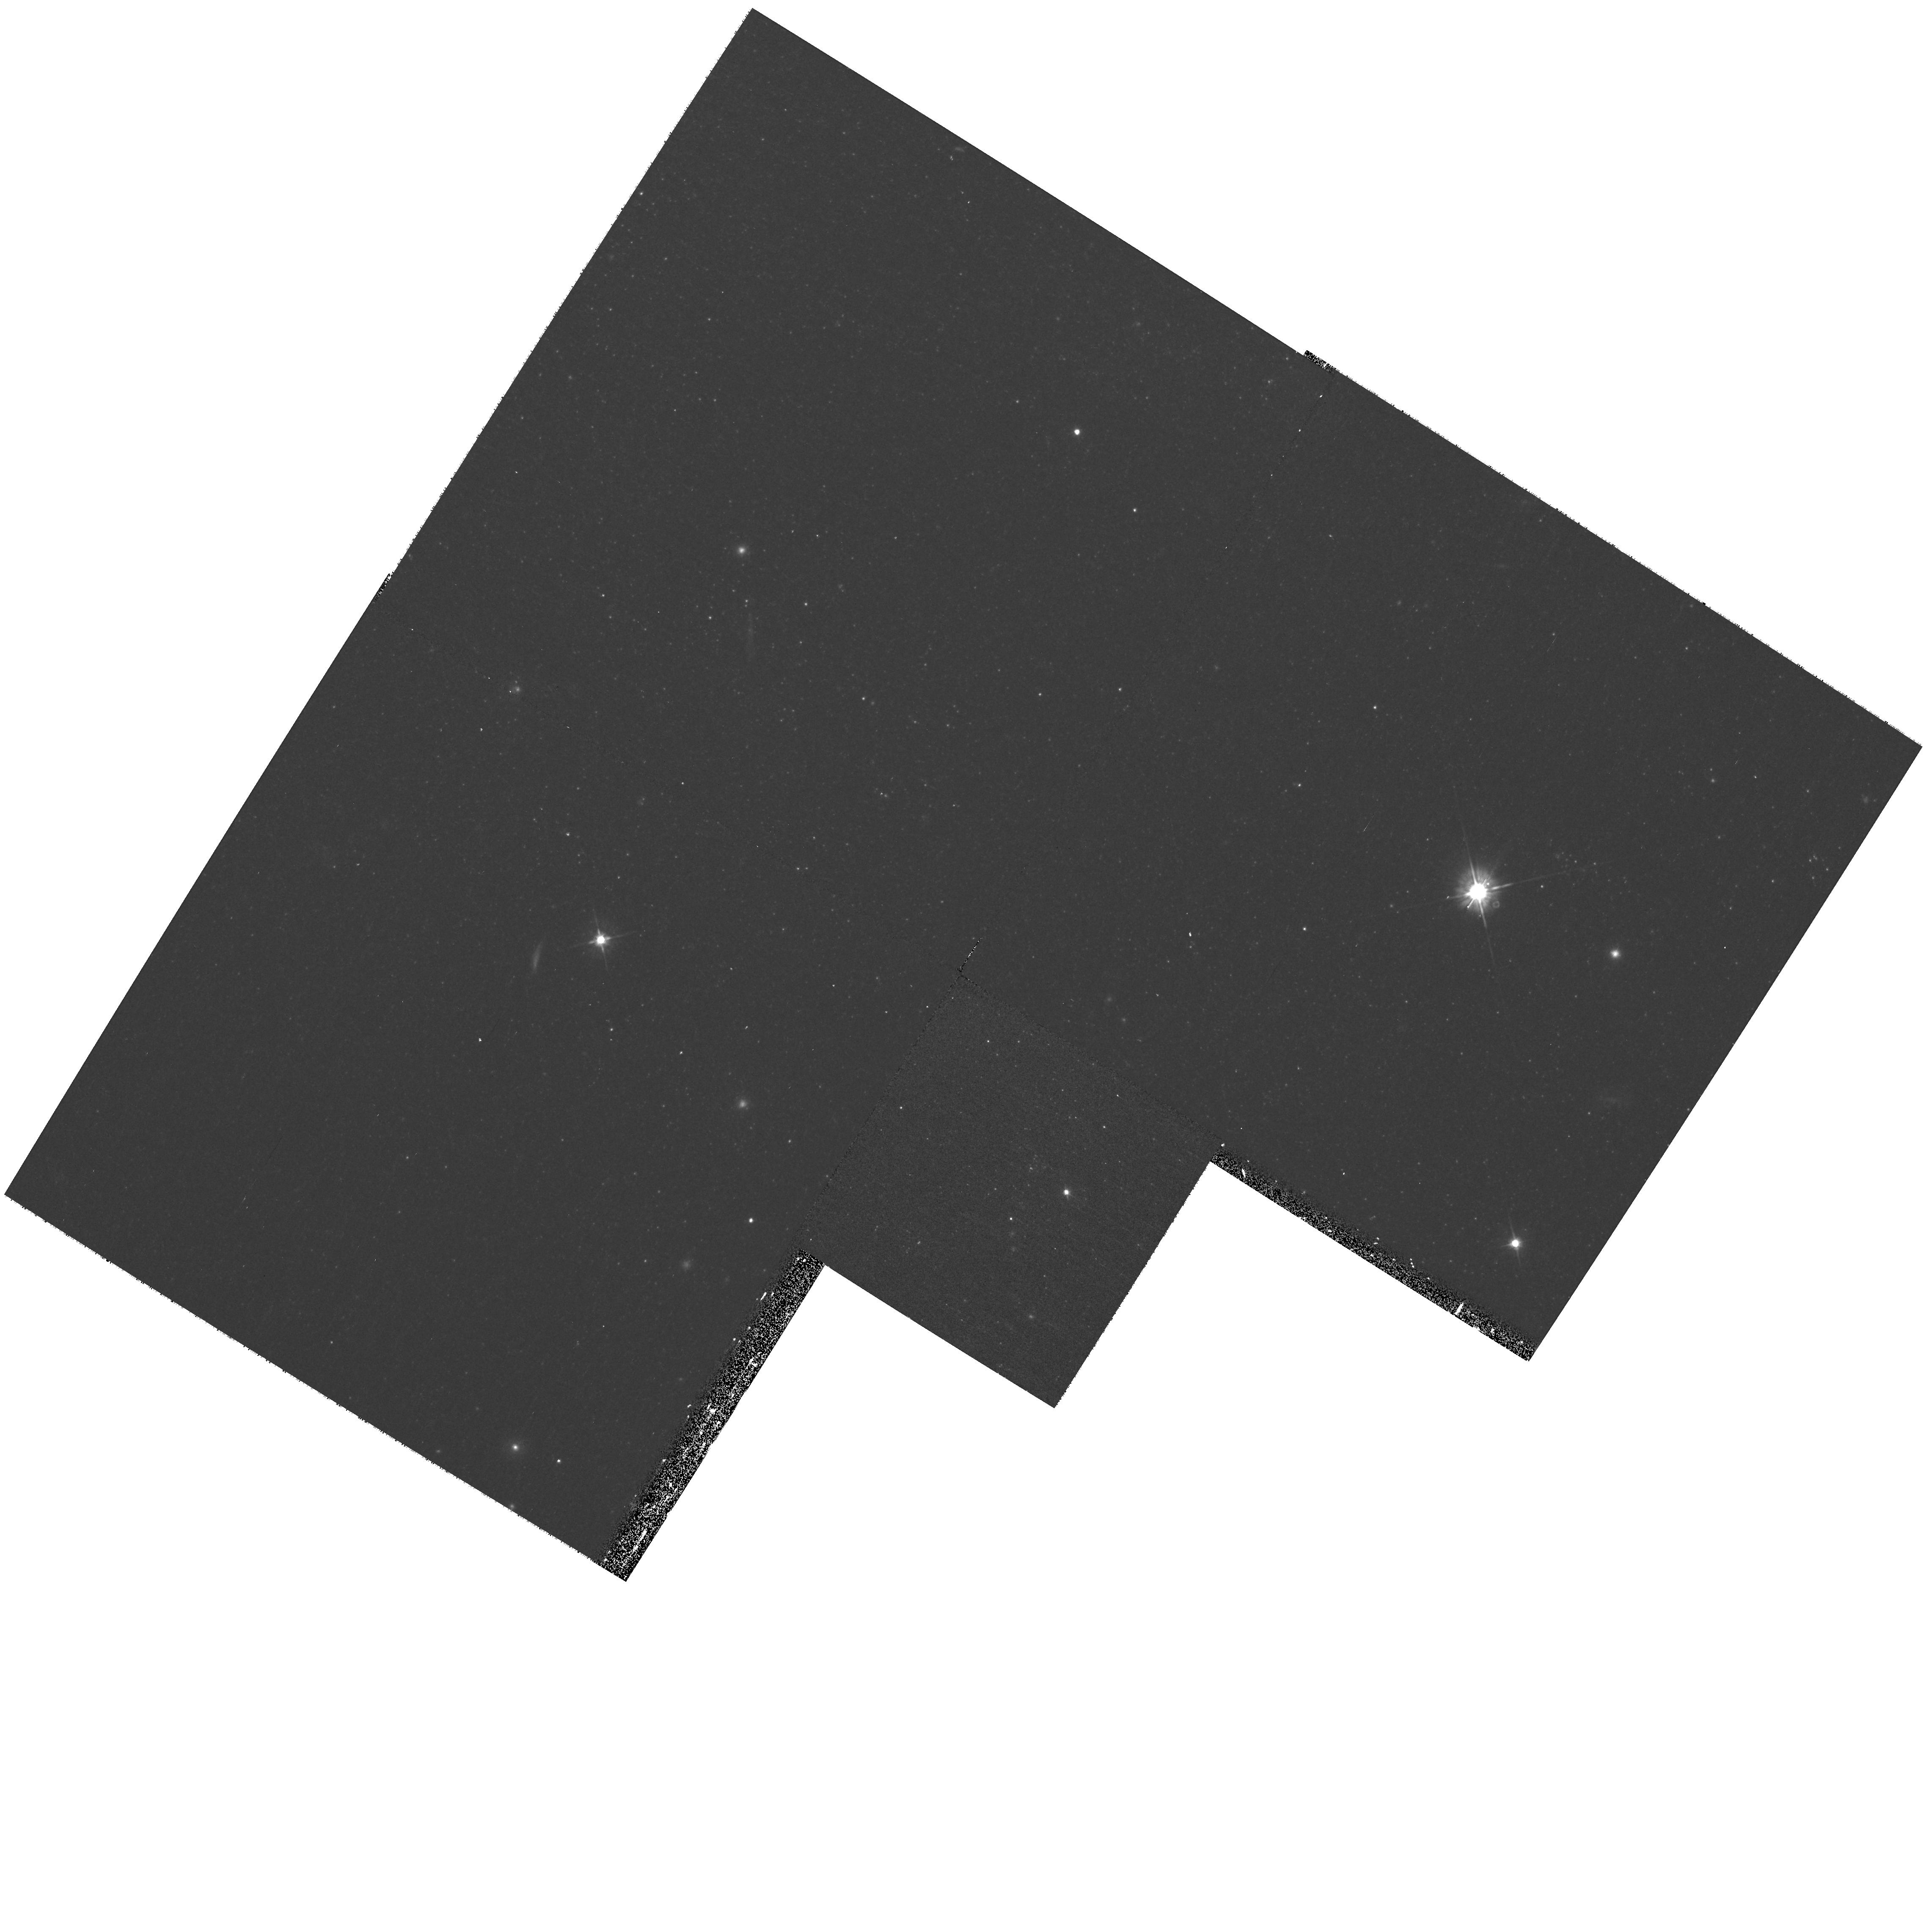
Target: NGC1313-X2
Instrument: WFPC2/PC
Filter: F555W
Exposure: 18 min
Observation ID: hst_11227_15_wfpc2_pc_f555w_u9zs15

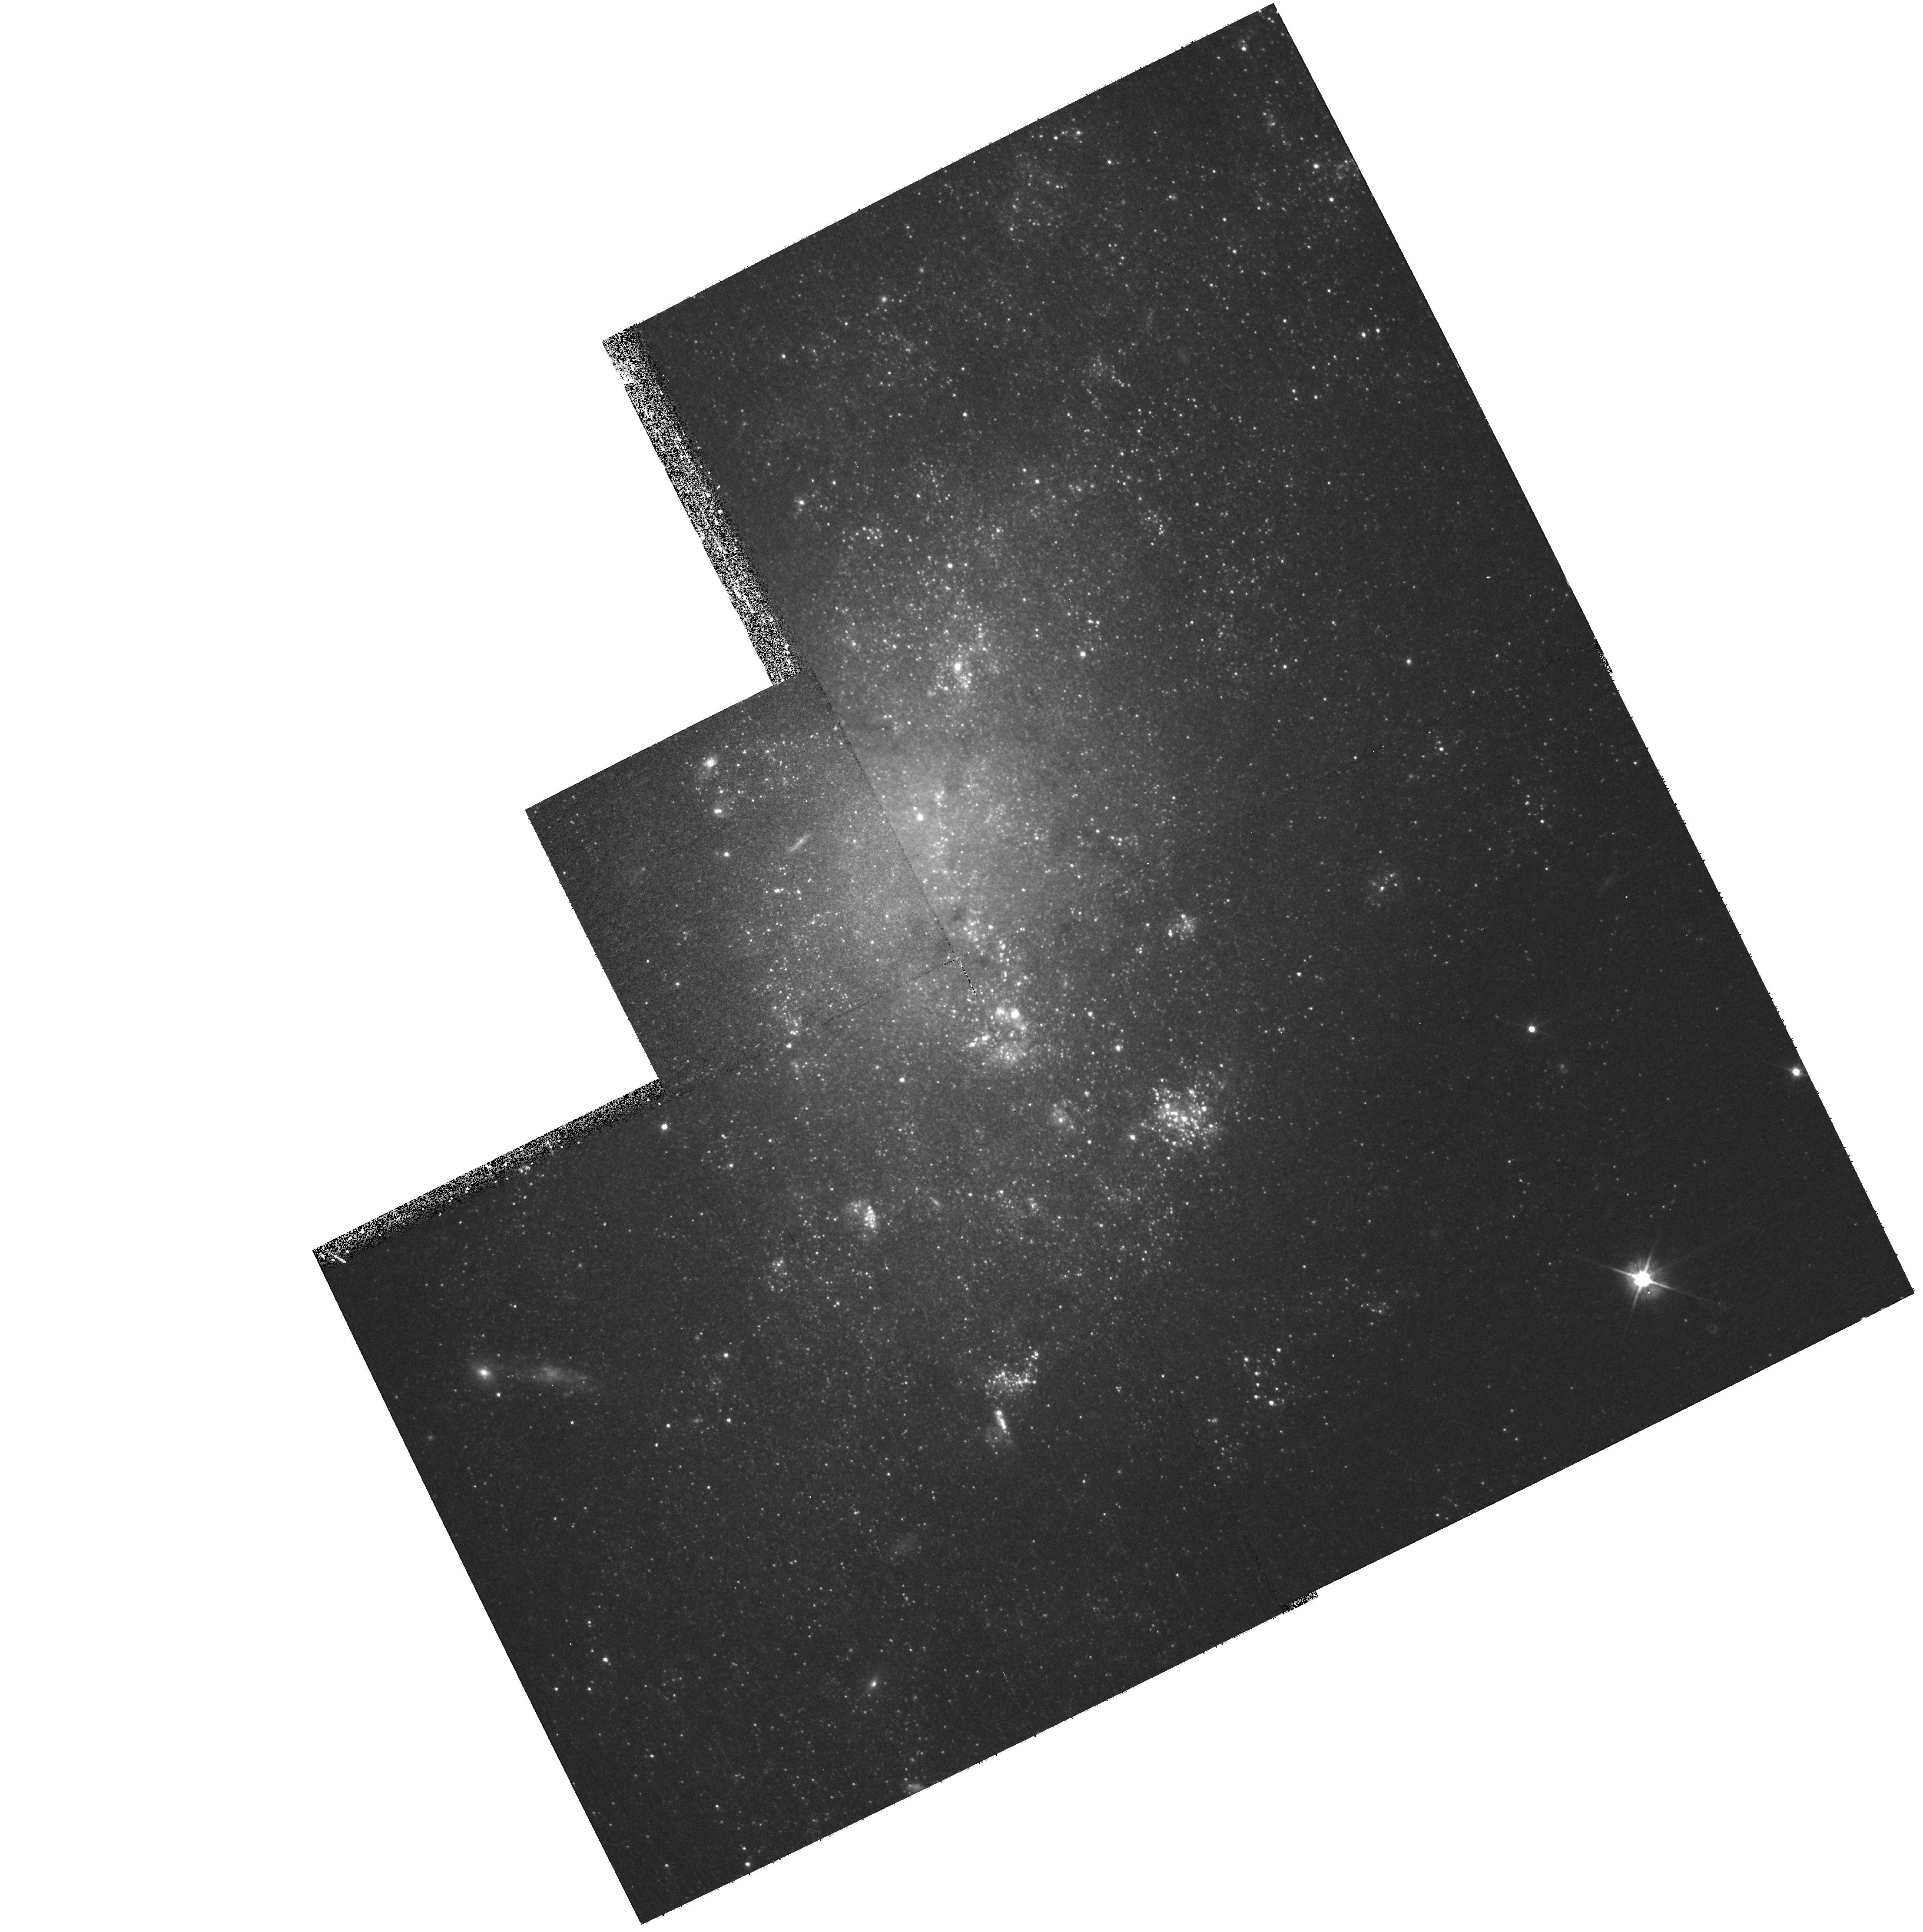
Target: NGC5204-ULX
Instrument: WFPC2/PC
Filter: F555W
Exposure: 17 min
Observation ID: hst_11227_22_wfpc2_pc_f555w_u9zs22

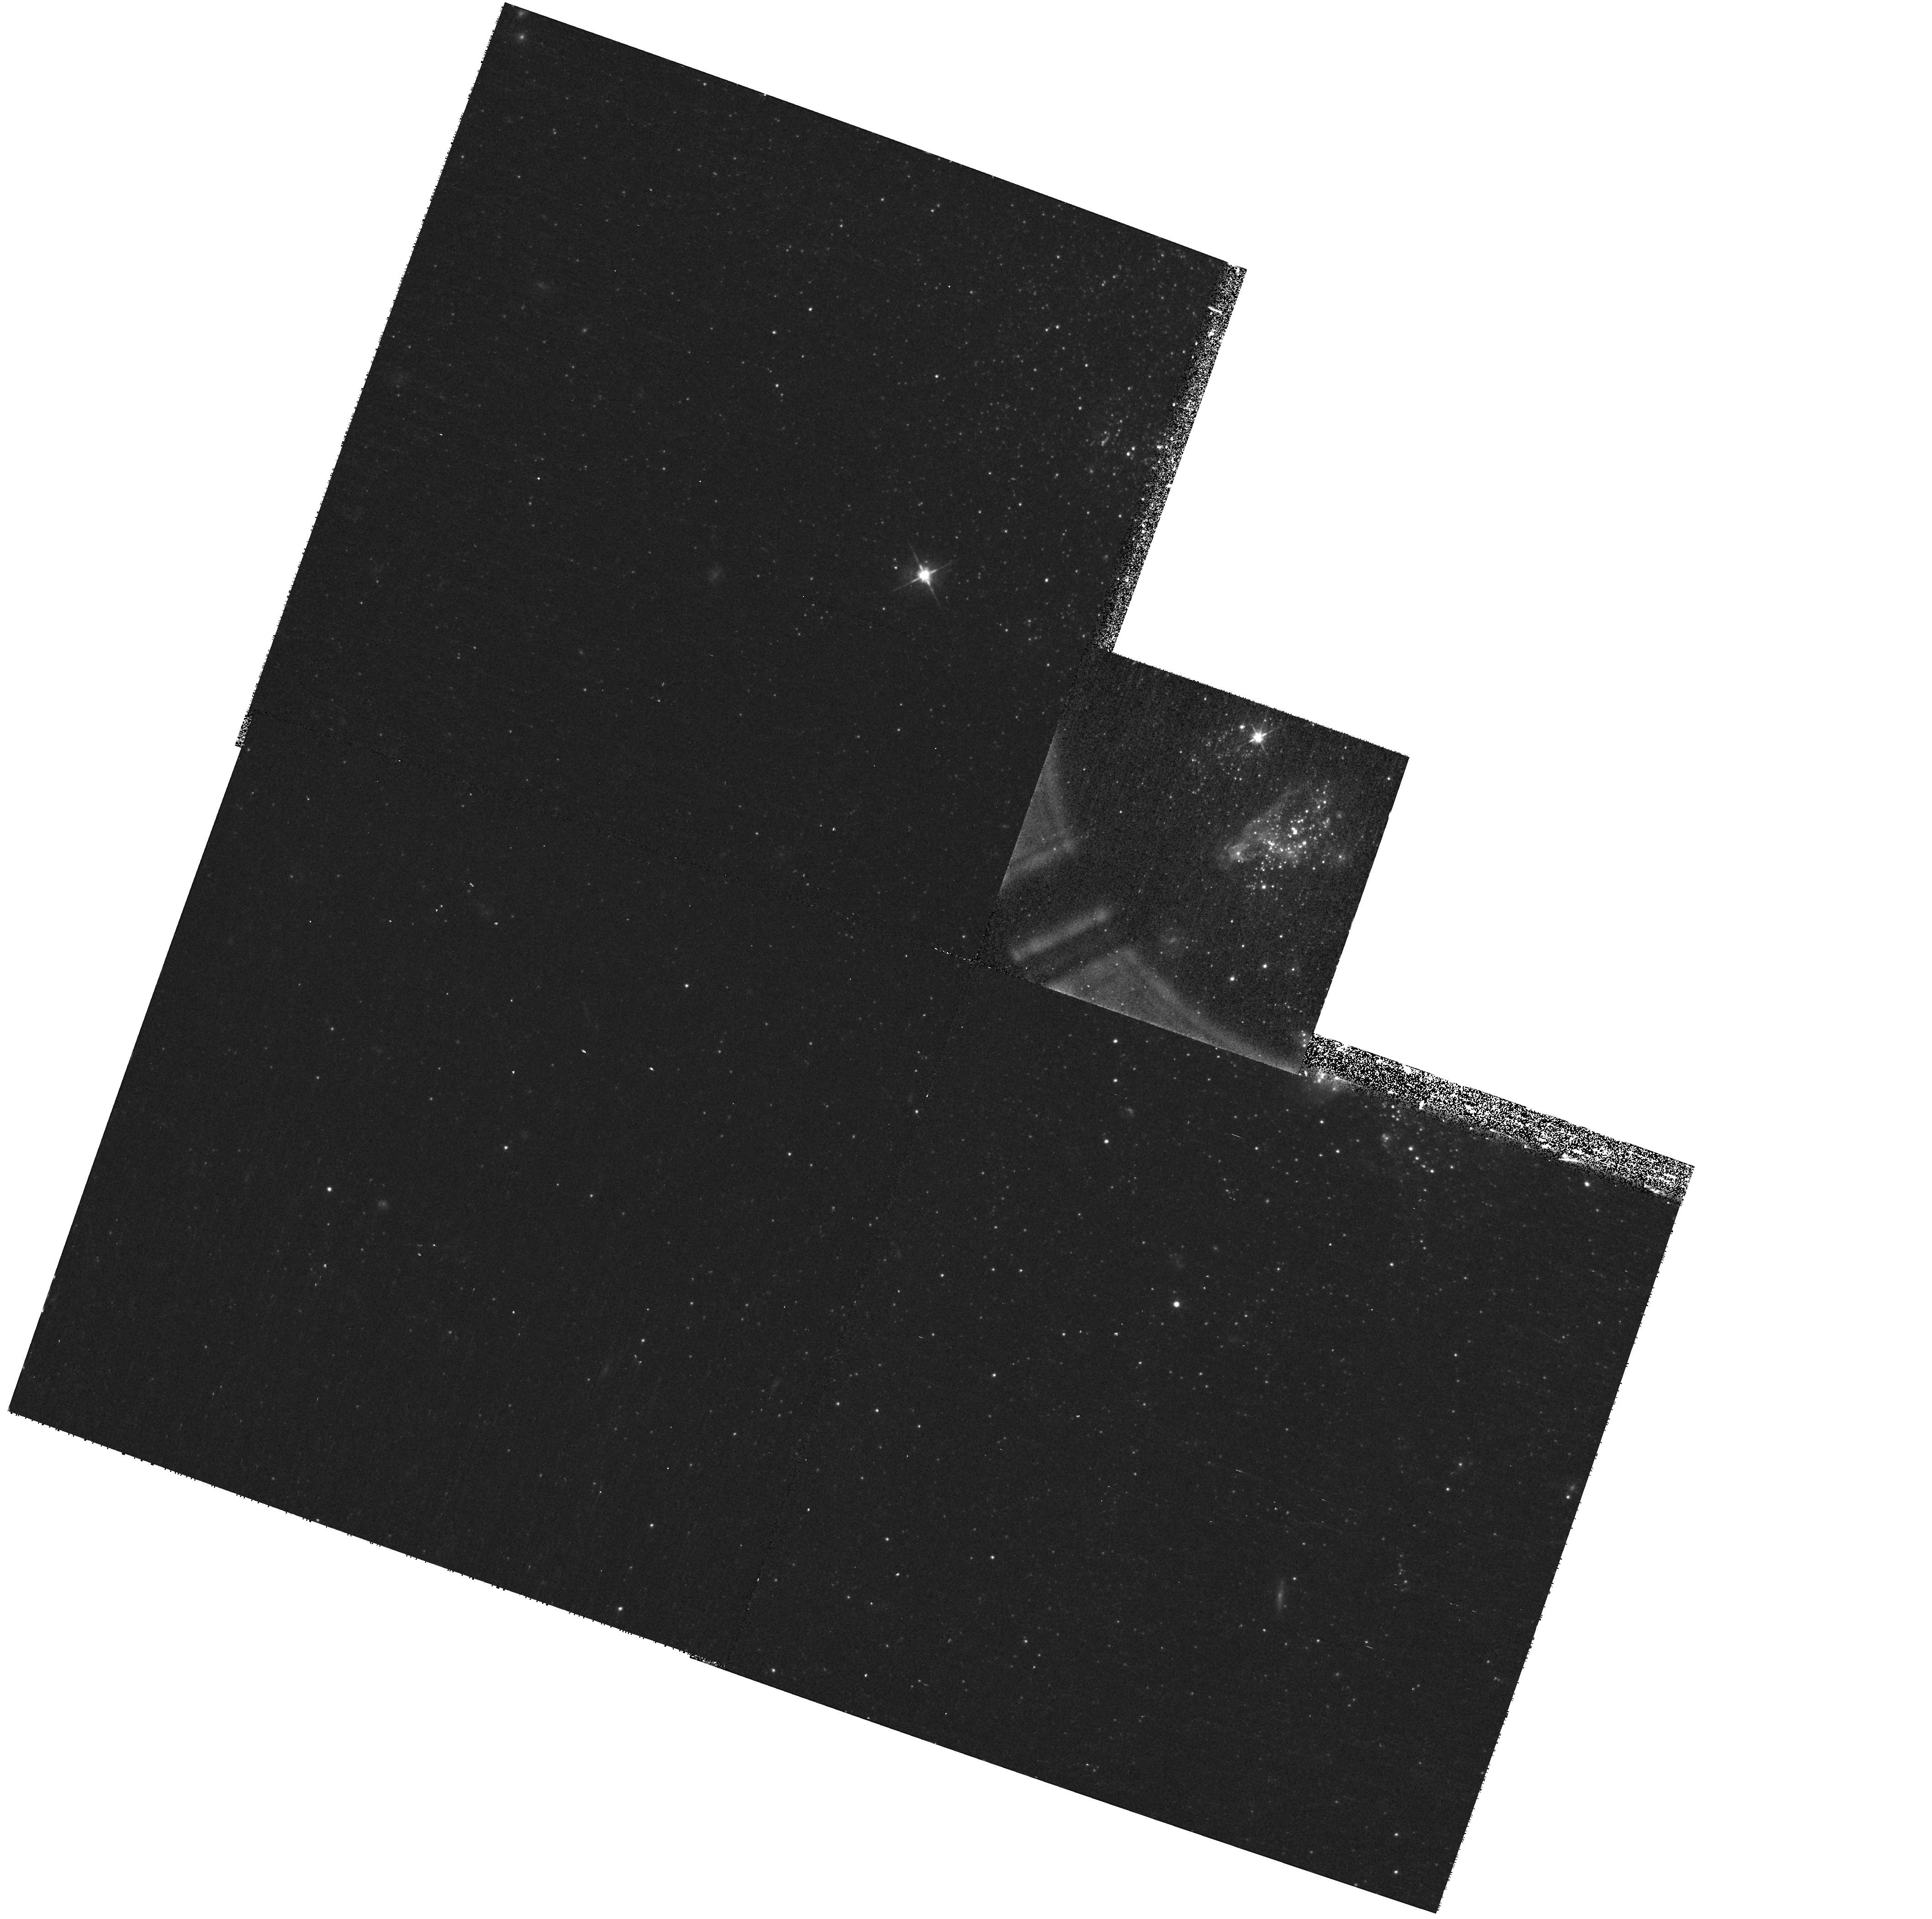
Target: HOLMII-ULX
Instrument: WFPC2/PC
Filter: F555W
Exposure: 17 min
Observation ID: hst_11227_24_wfpc2_pc_f555w_u9zs24

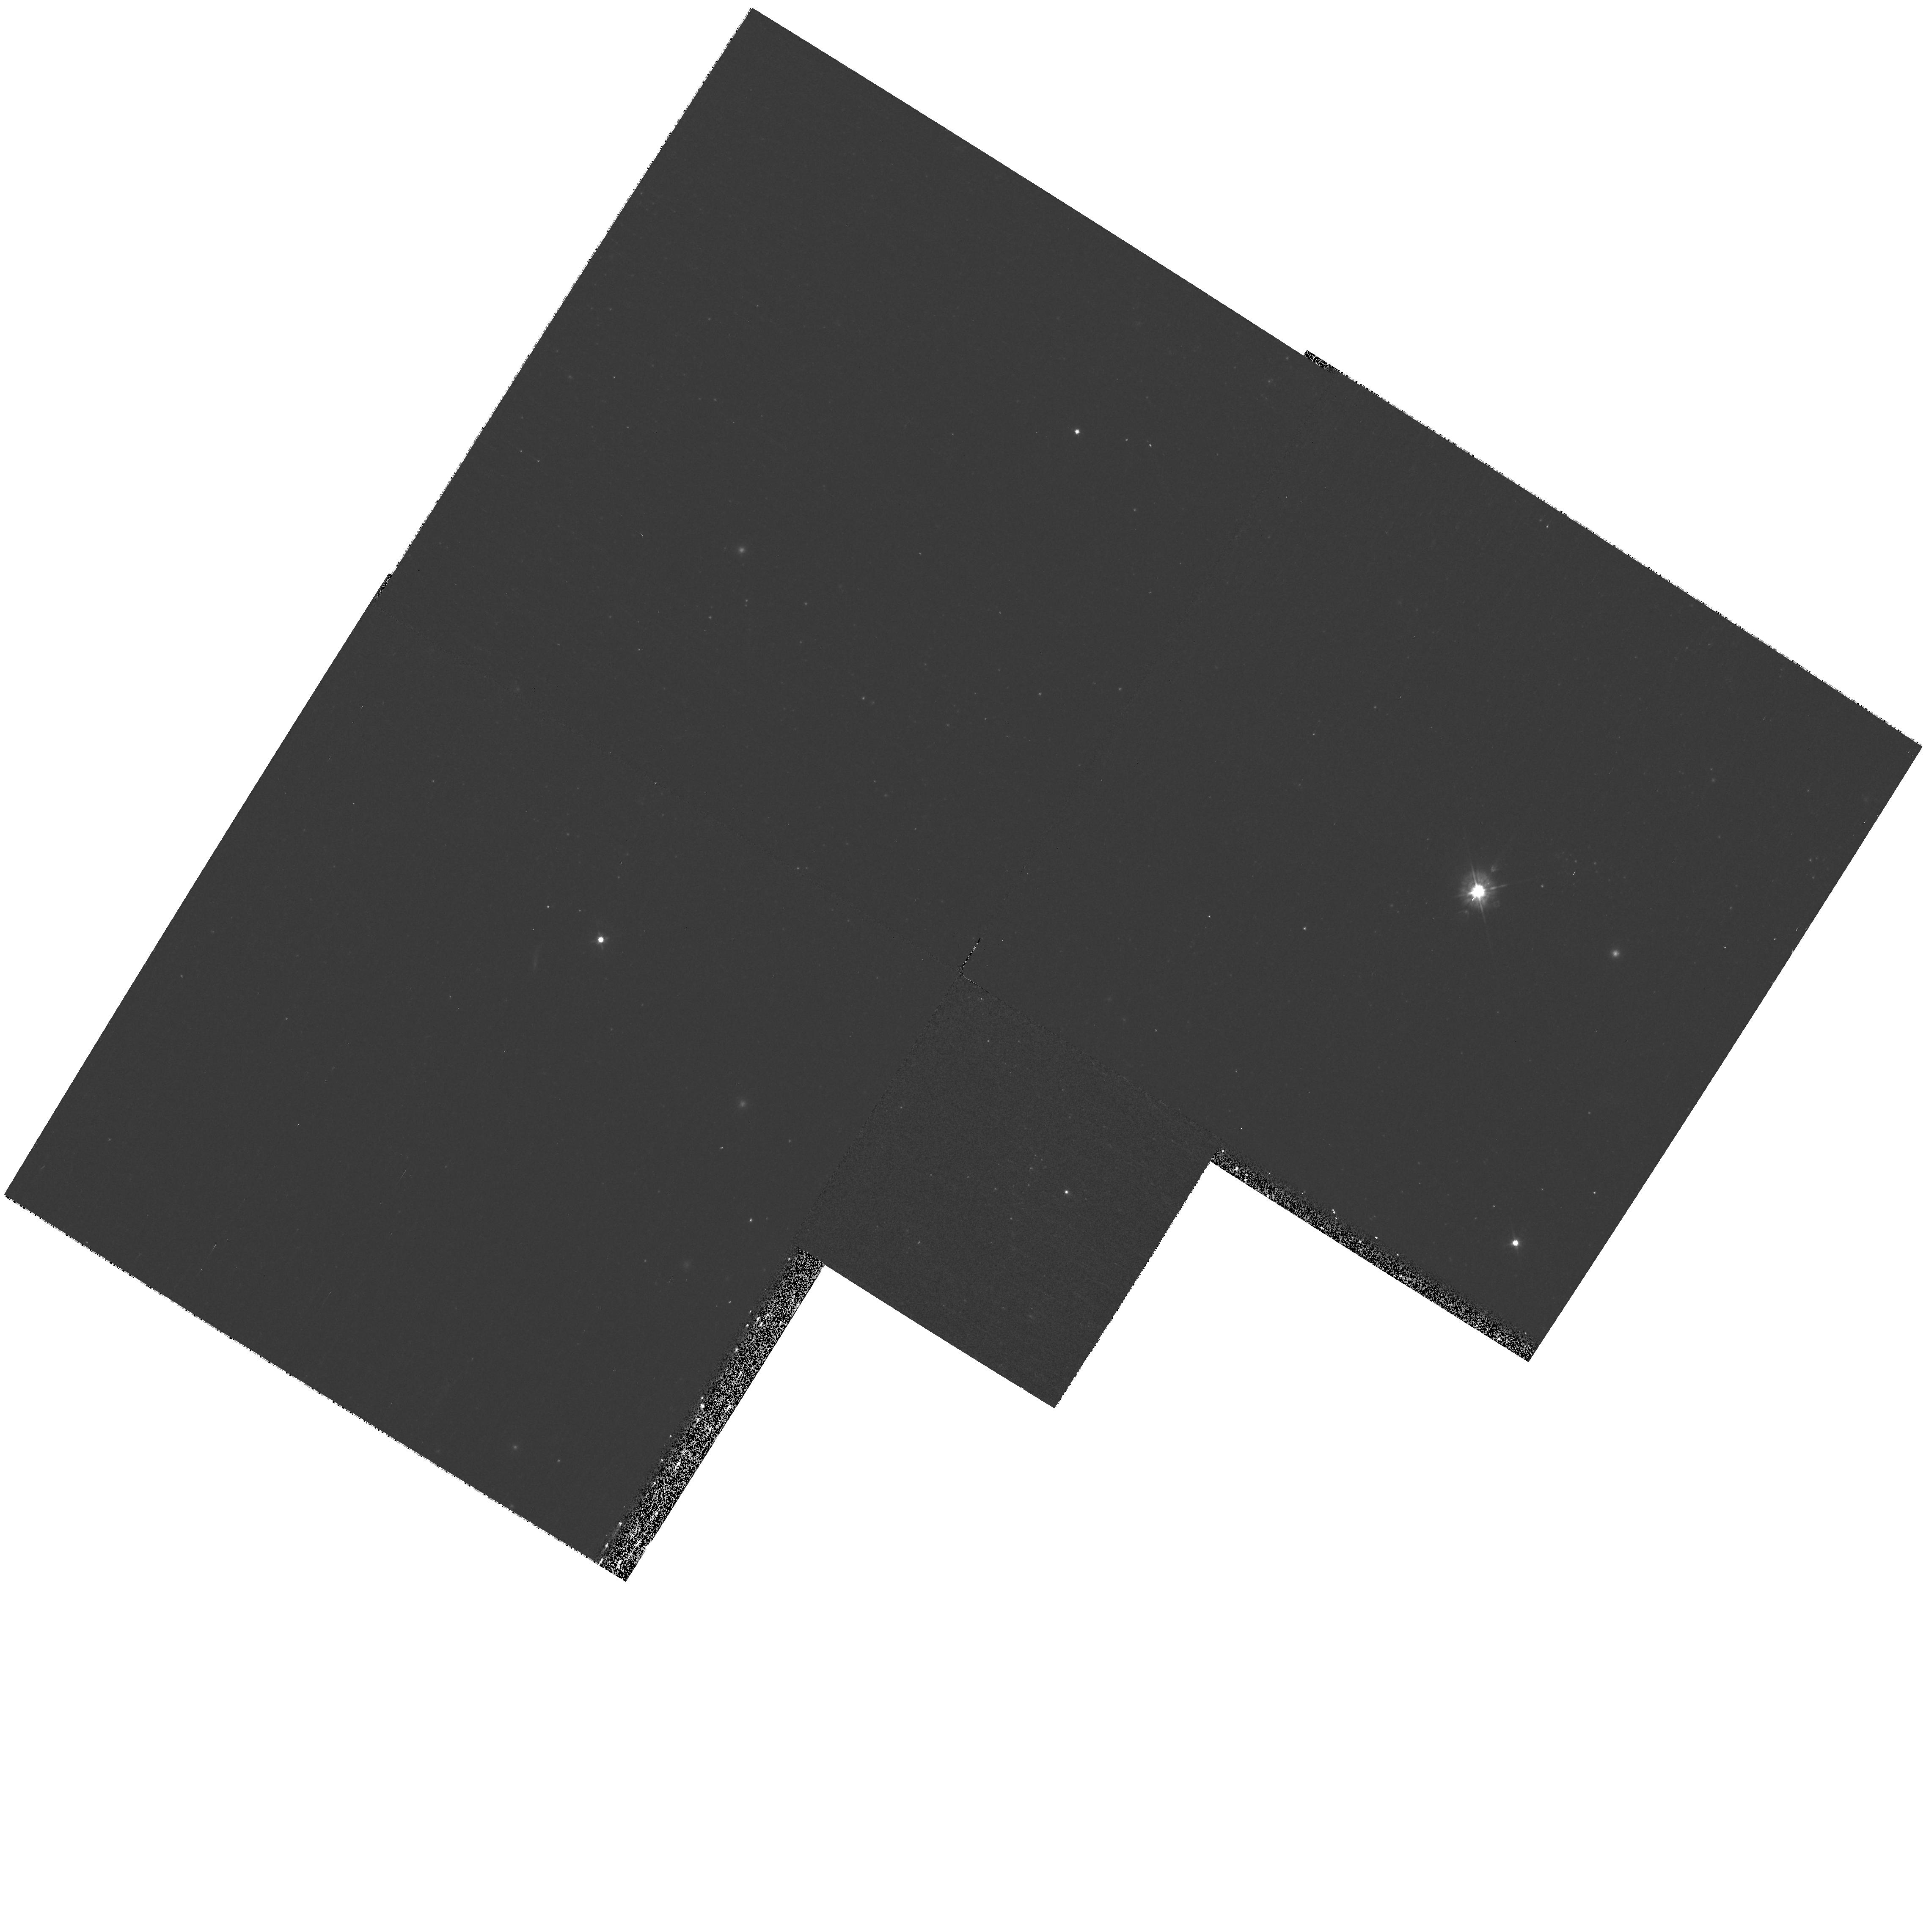
Target: NGC1313-X2
Instrument: WFPC2/PC
Filter: F450W
Exposure: 17 min
Observation ID: hst_11227_16_wfpc2_pc_f450w_u9zs16

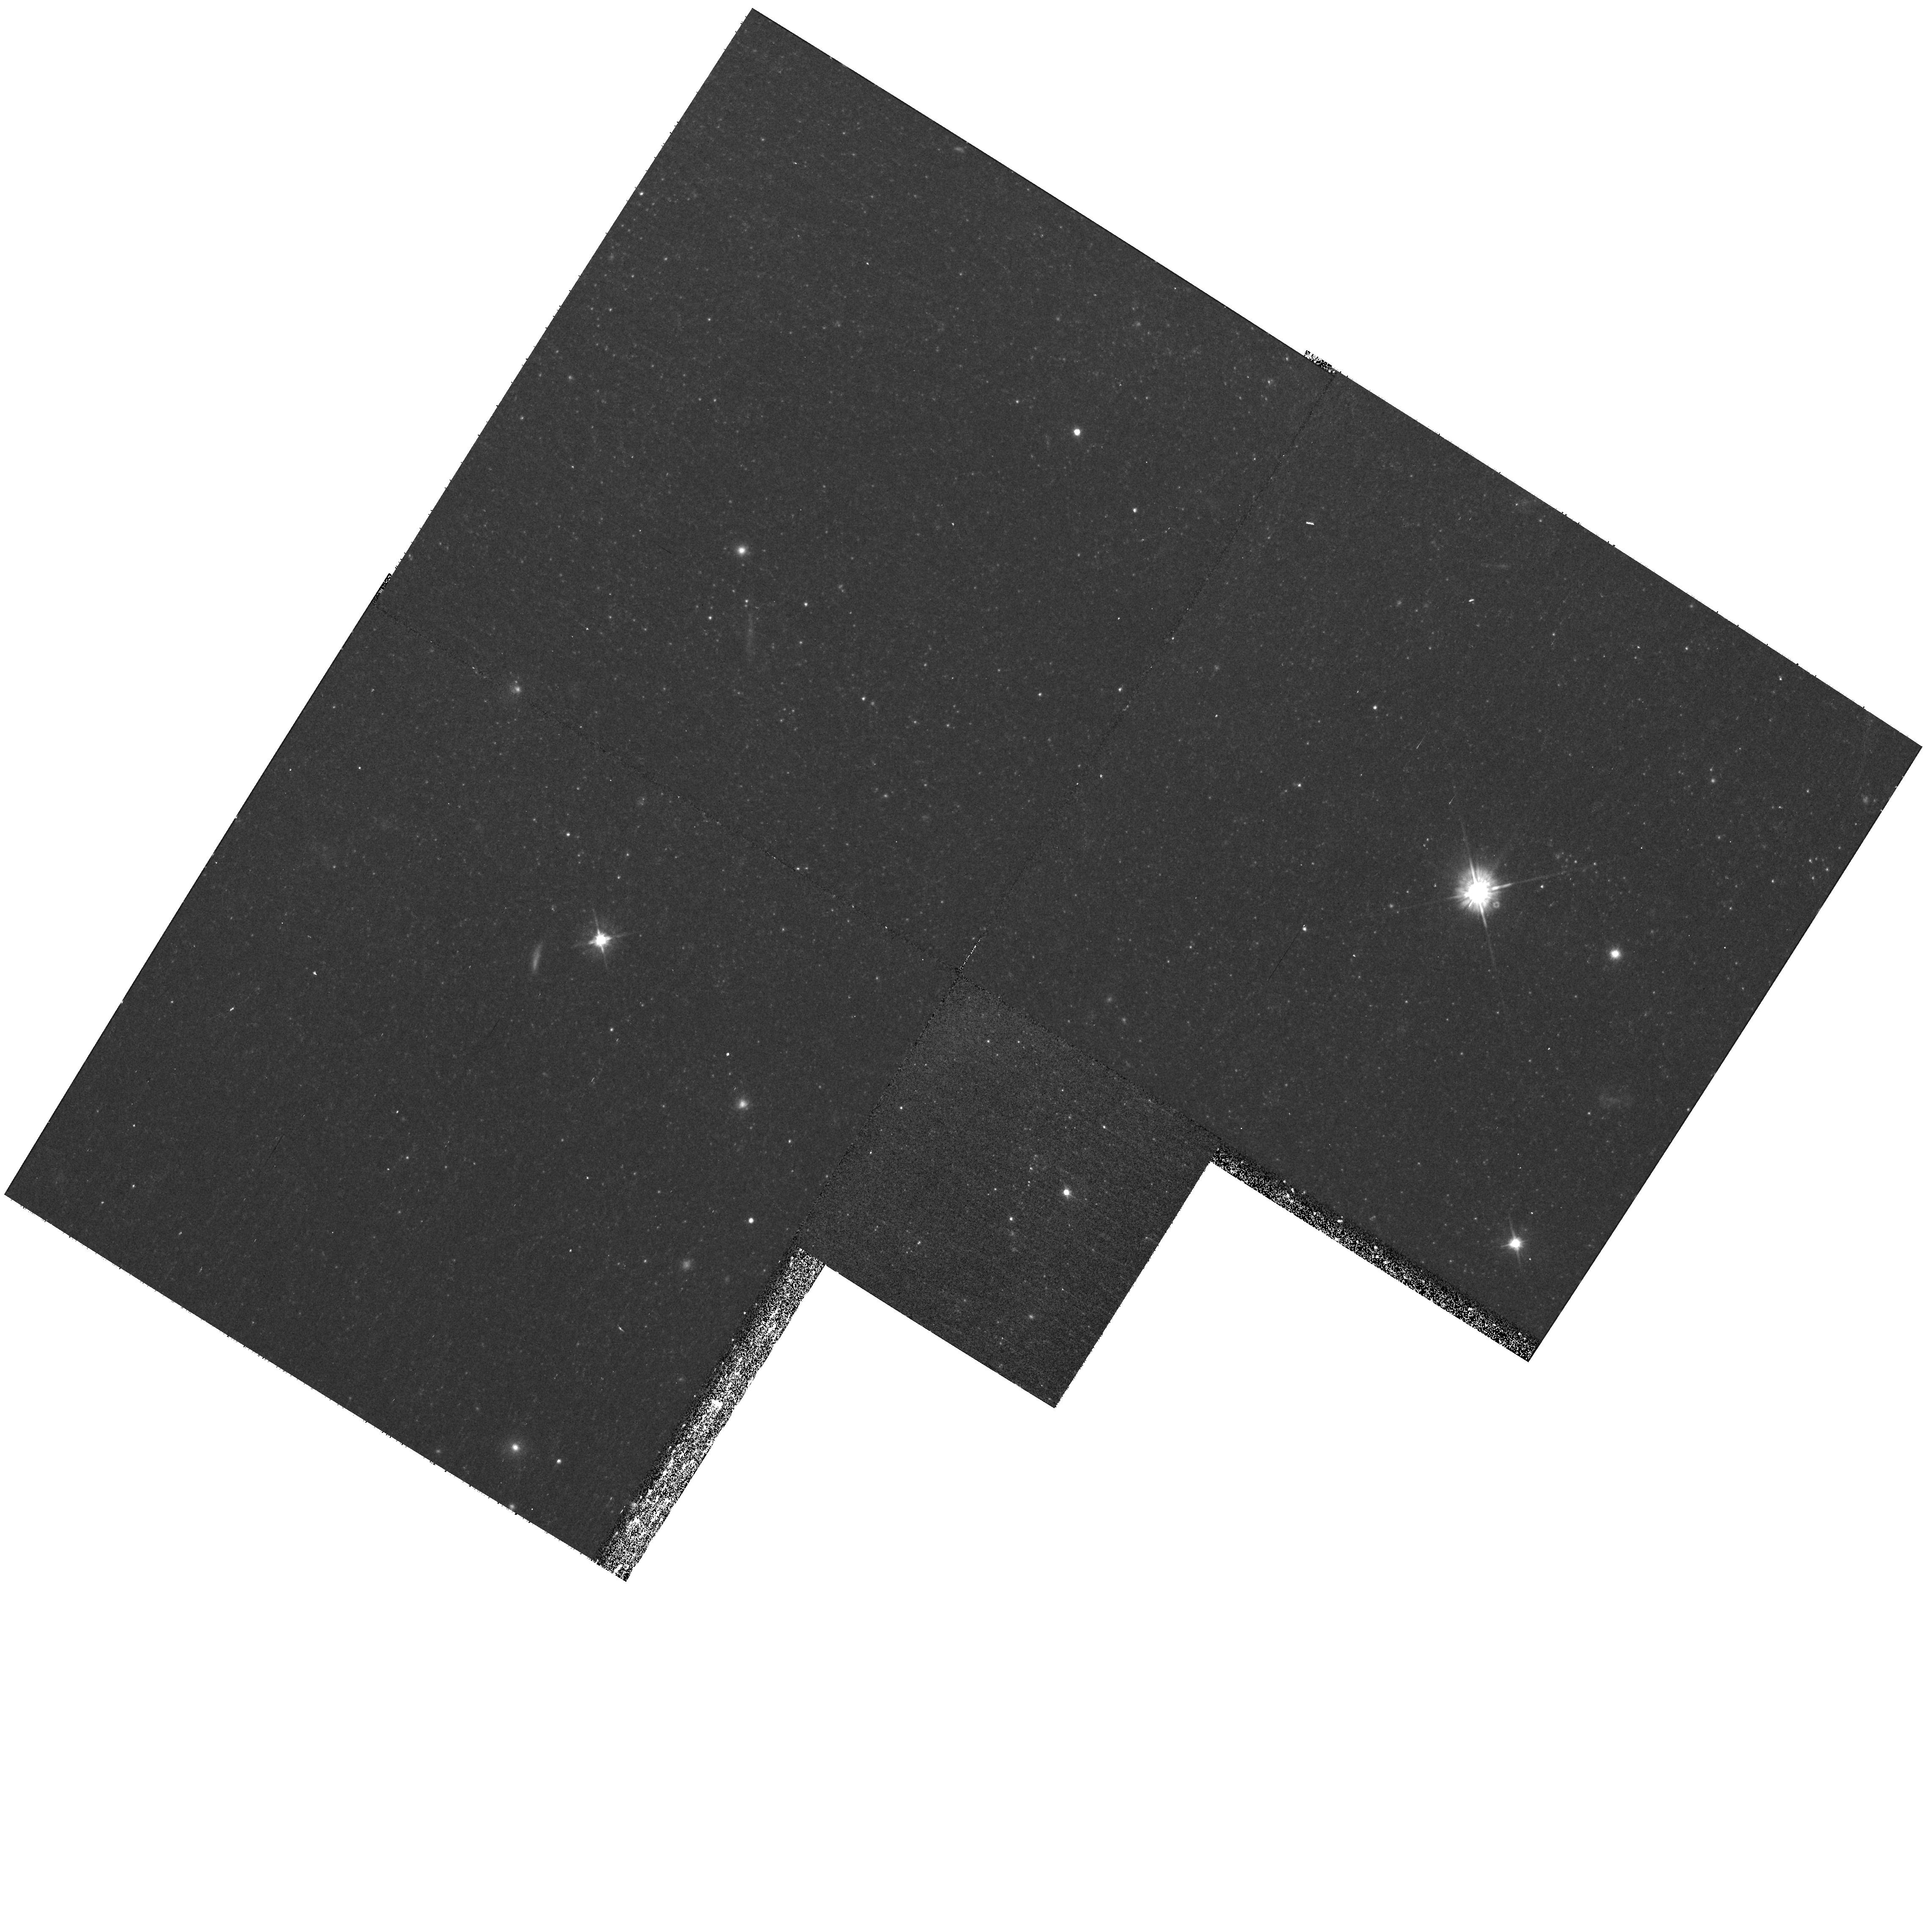
Target: NGC1313-X2
Instrument: WFPC2/PC
Filter: F555W
Exposure: 18 min
Observation ID: hst_11227_12_wfpc2_pc_f555w_u9zs12

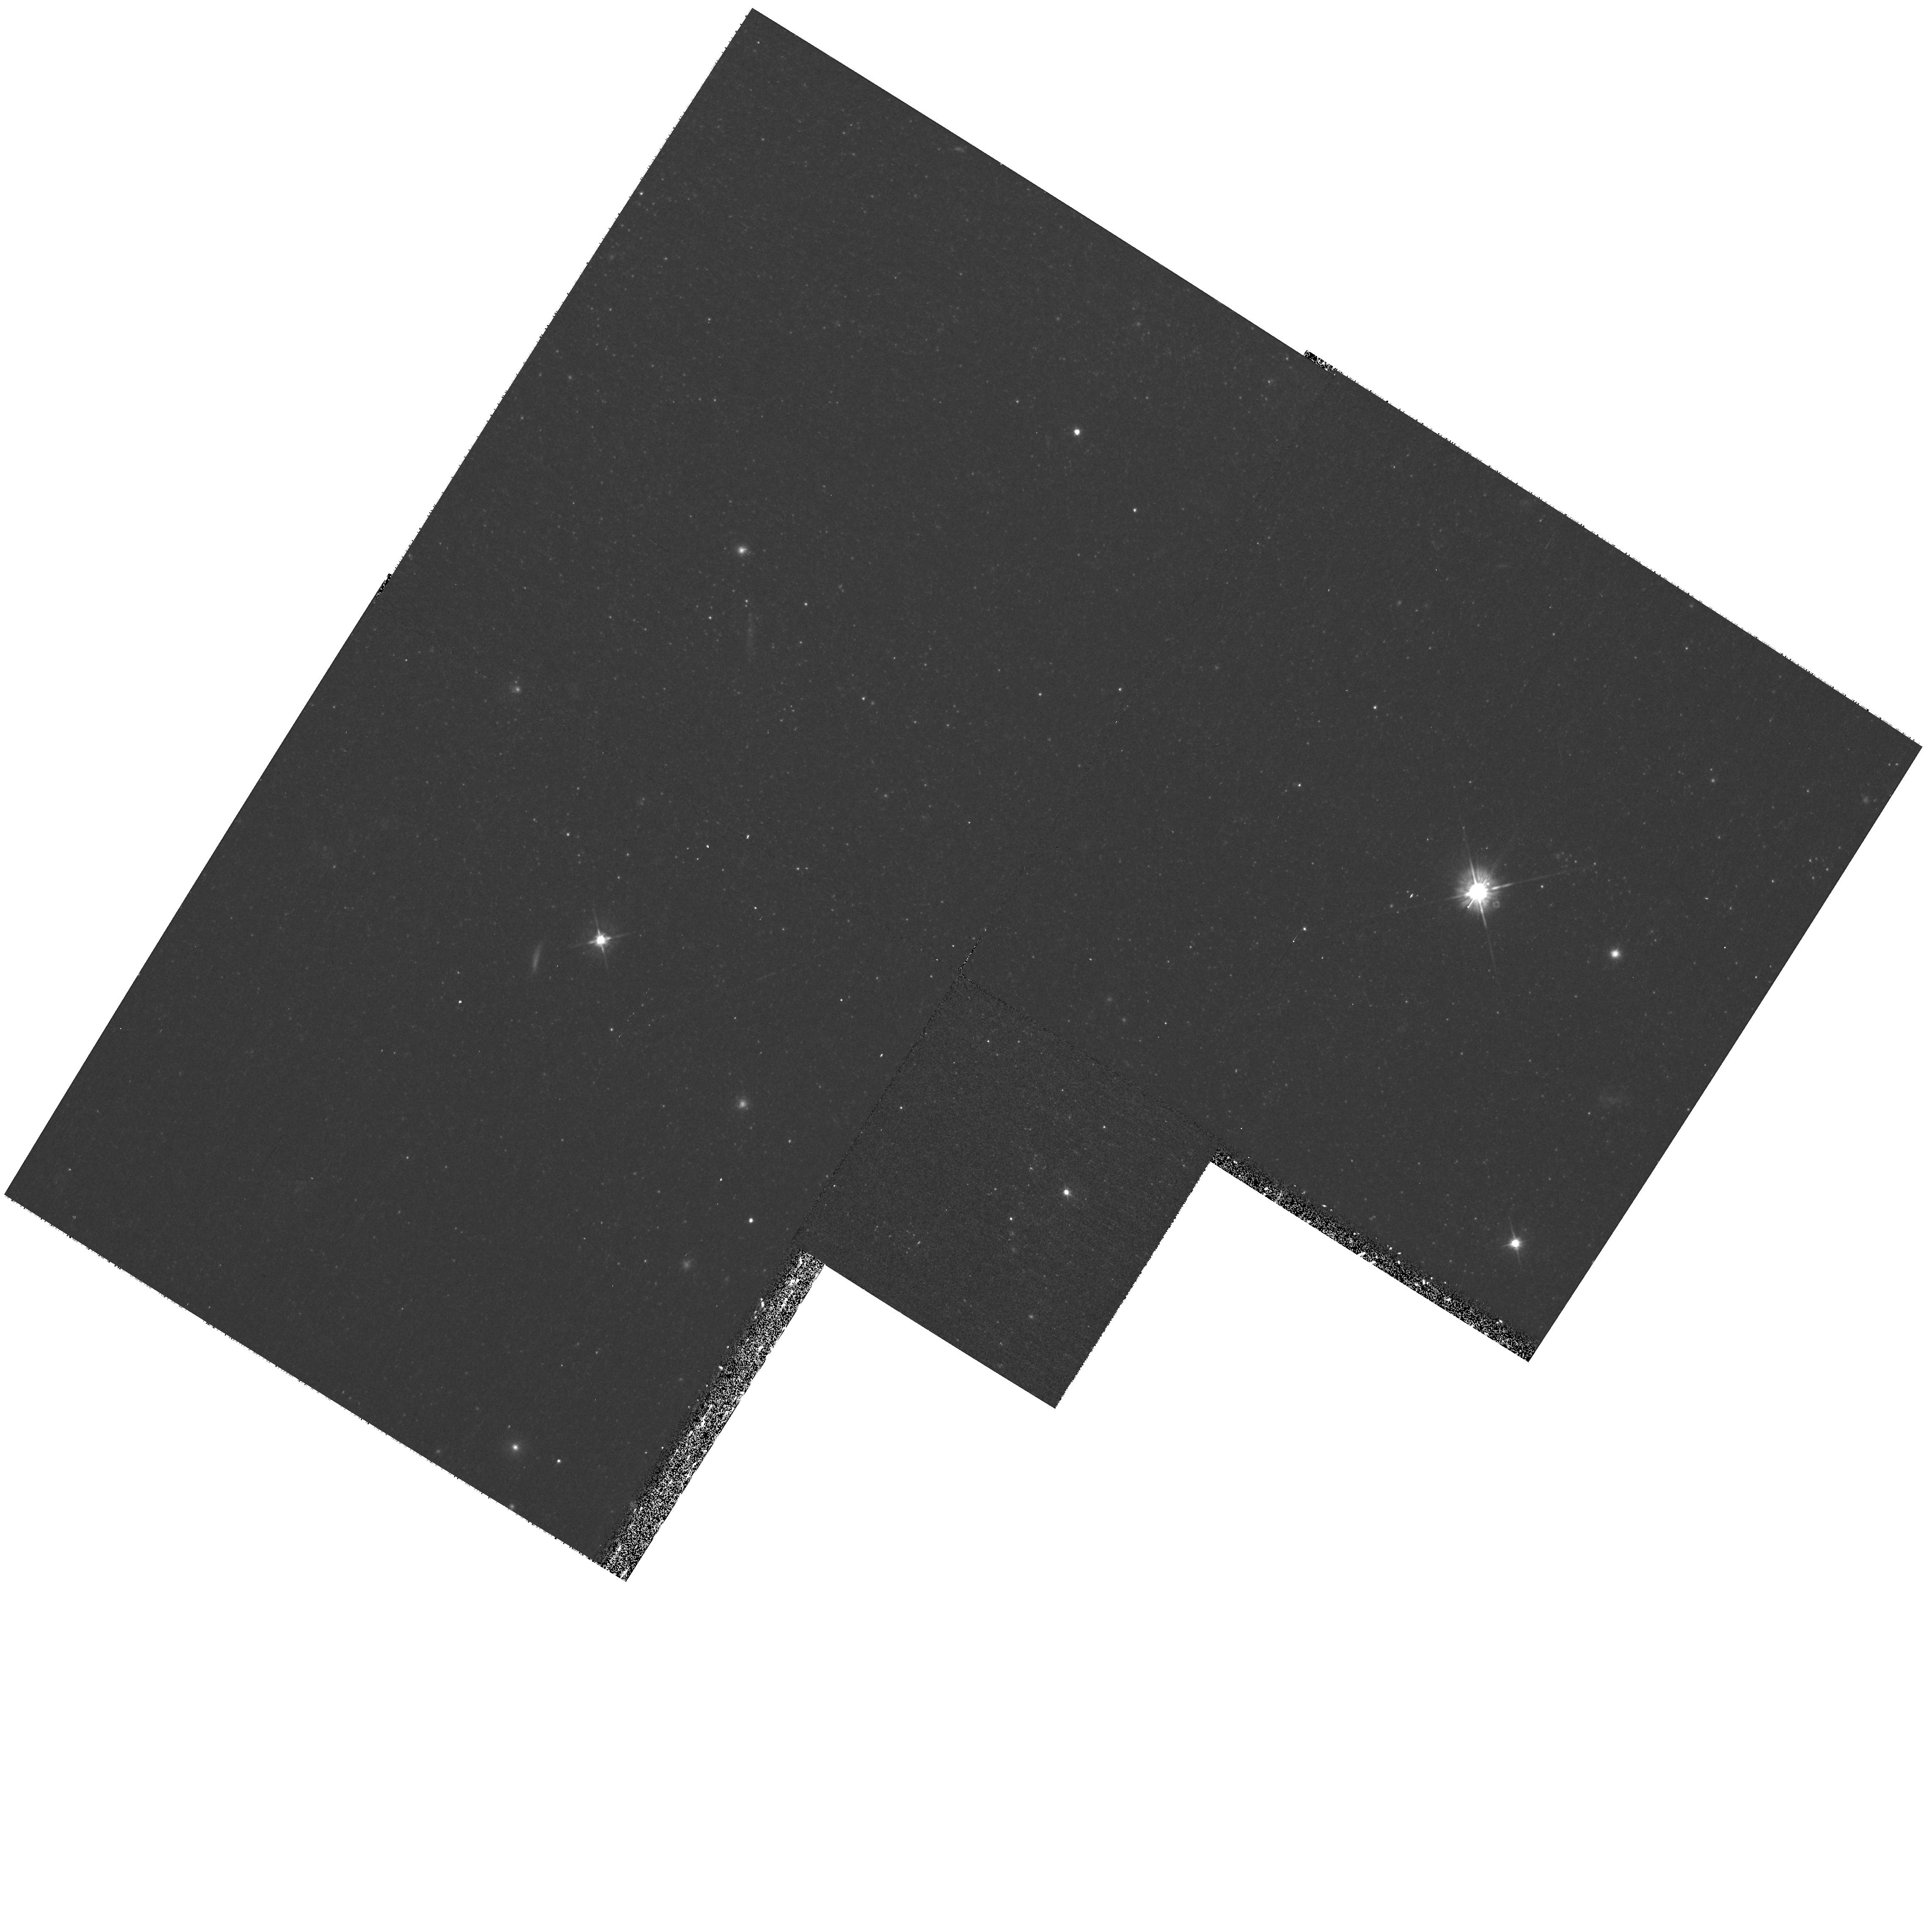
Target: NGC1313-X2
Instrument: WFPC2/PC
Filter: F555W
Exposure: 18 min
Observation ID: hst_11227_18_wfpc2_pc_f555w_u9zs18

The orbital period for an ultraluminous X-ray source in NGC1313 (PI: Liu, Jifeng)

The ultraluminous X-ray sources (ULXs) are extragalactic point sources with luminosities that exceed the Eddington luminosity for conventional stellar-mass black holes by factors of 10 - 100. It has been hotly debated whether the ULXs are just common stellar-mass black hole sources with beamed emission or whether they are sub-Eddington sources that are powered by the long-sought intermediate mass black holes (IMBH). To firmly decide this question, one must obtain dynamical mass measurements through photometric and spectroscopic monitoring of the secondaries of these system. The crucial first step is to establish the orbital period of a ULX, and arguably the best way to achieve this goal is by monitoring its ellipsoidal light curve. The extreme ULX NGC1313 X-2 provides an outstanding target for an orbital period determination because its relatively bright optical counterpart (V = 23.5) showed a 15% variation between two HST observations separated by three months. This level of variability is consistent with that expected for a tidally distorted secondary star. Here we propose a set of 20 imaging observations with HST/WFPC2 to define the orbital period. This would be the first photometric measurement of the orbital period of a ULX binary. Subsequently, we will propose to obtain spectroscopic observations to obtain its radial velocity amplitude and thereby a dynamical estimate of its mass.